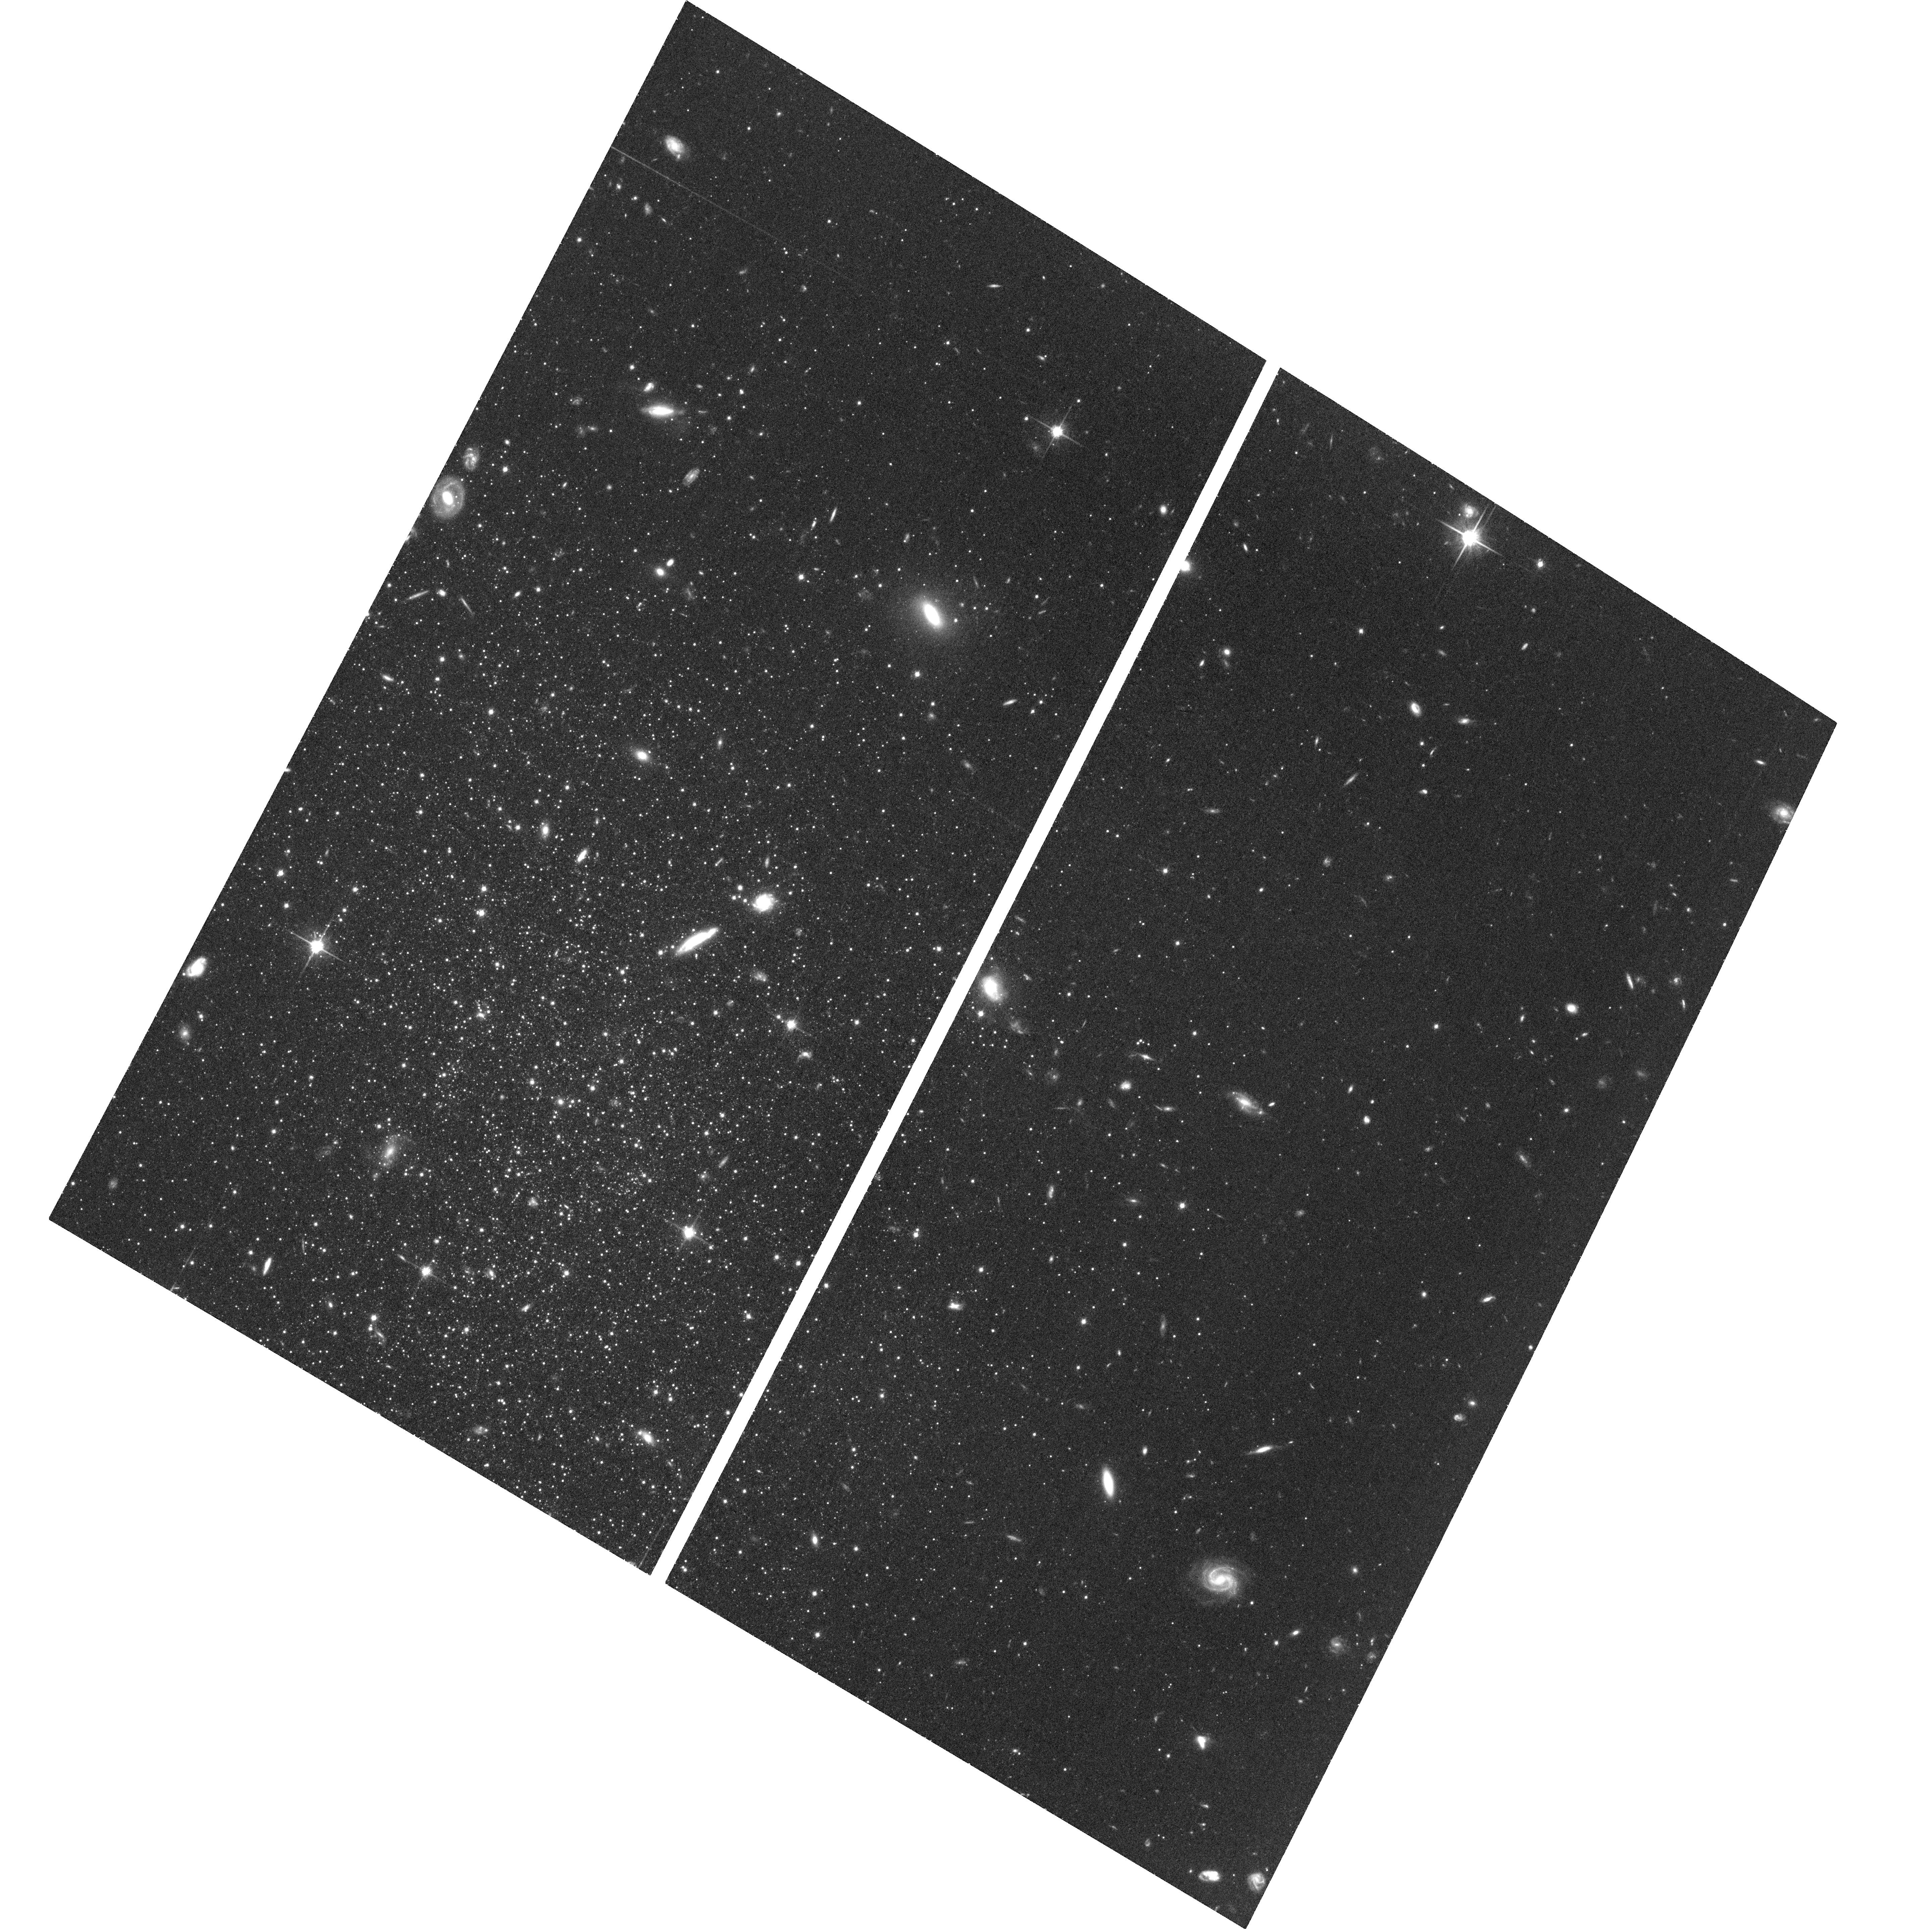
Target: PISCES-I
Instrument: ACS/WFC
Filter: F814W
Exposure: 1.4 h
Observation ID: hst_13738_02_acs_wfc_f814w_jcng02

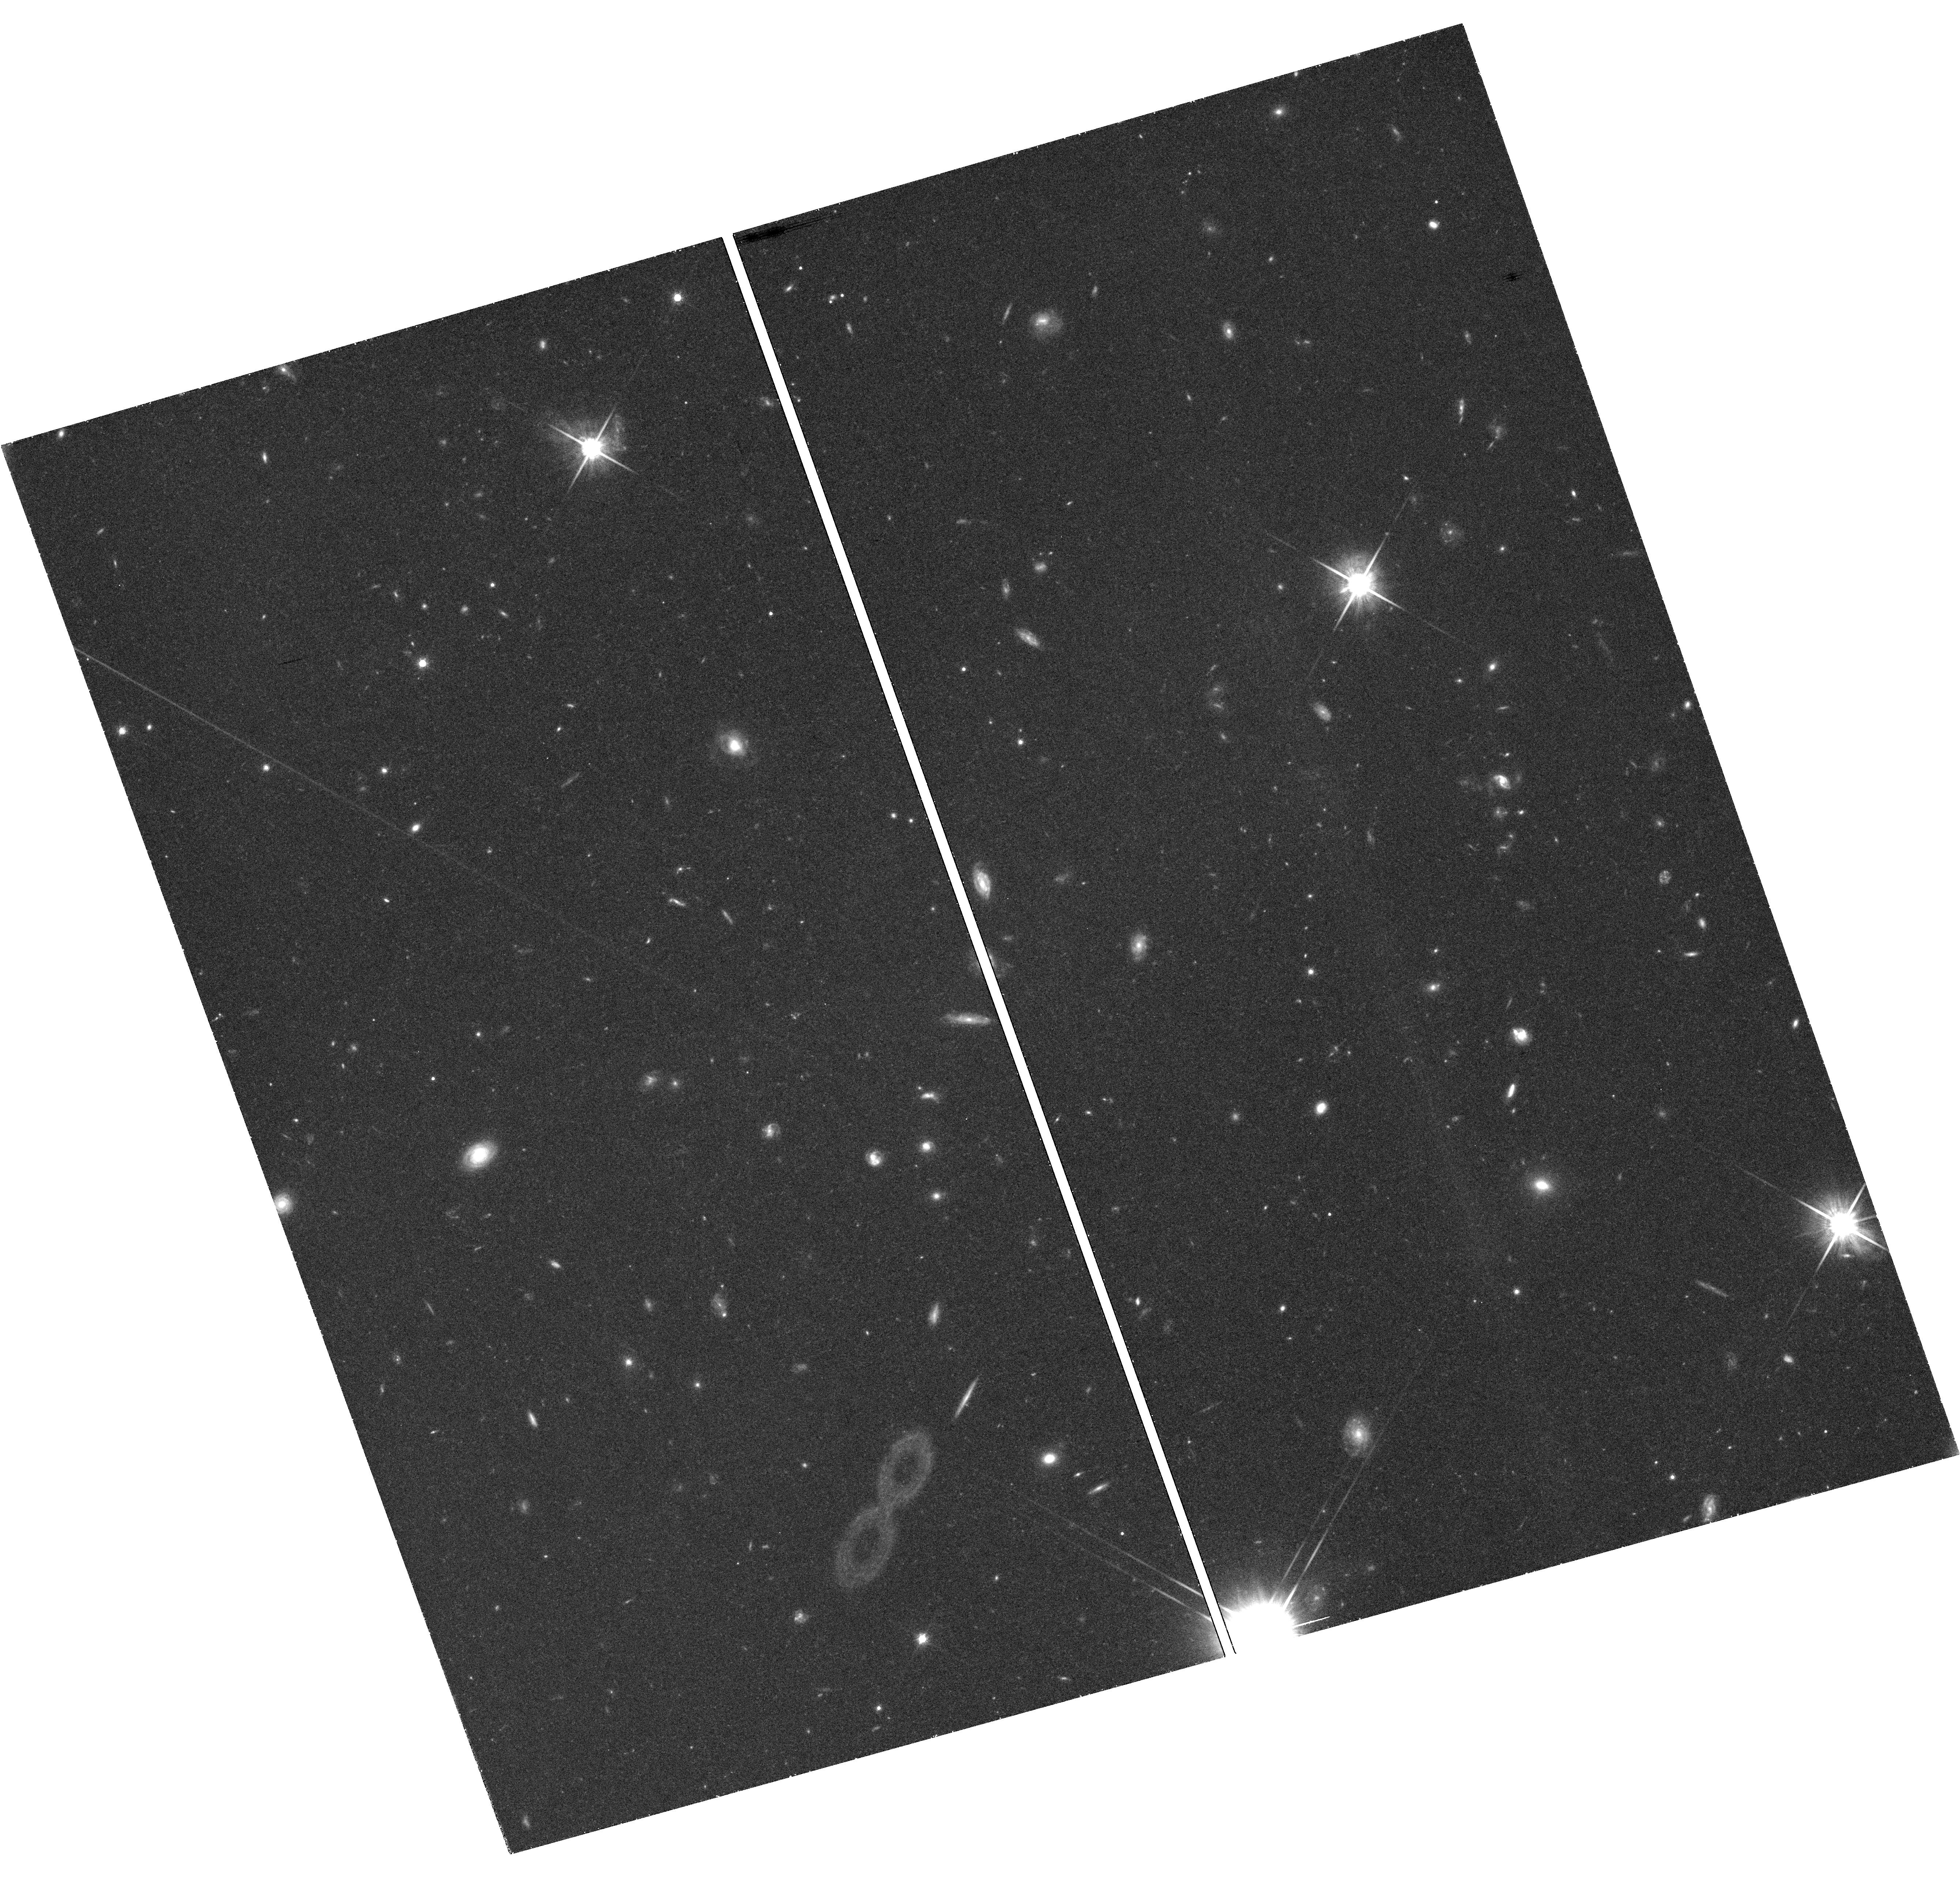
Target: field at RA 15.856°, Dec 21.916°
Instrument: WFC3/UVIS
Filter: F814W
Exposure: 1.5 h
Observation ID: hst_13738_03_wfc3_uvis_f814w_icng03

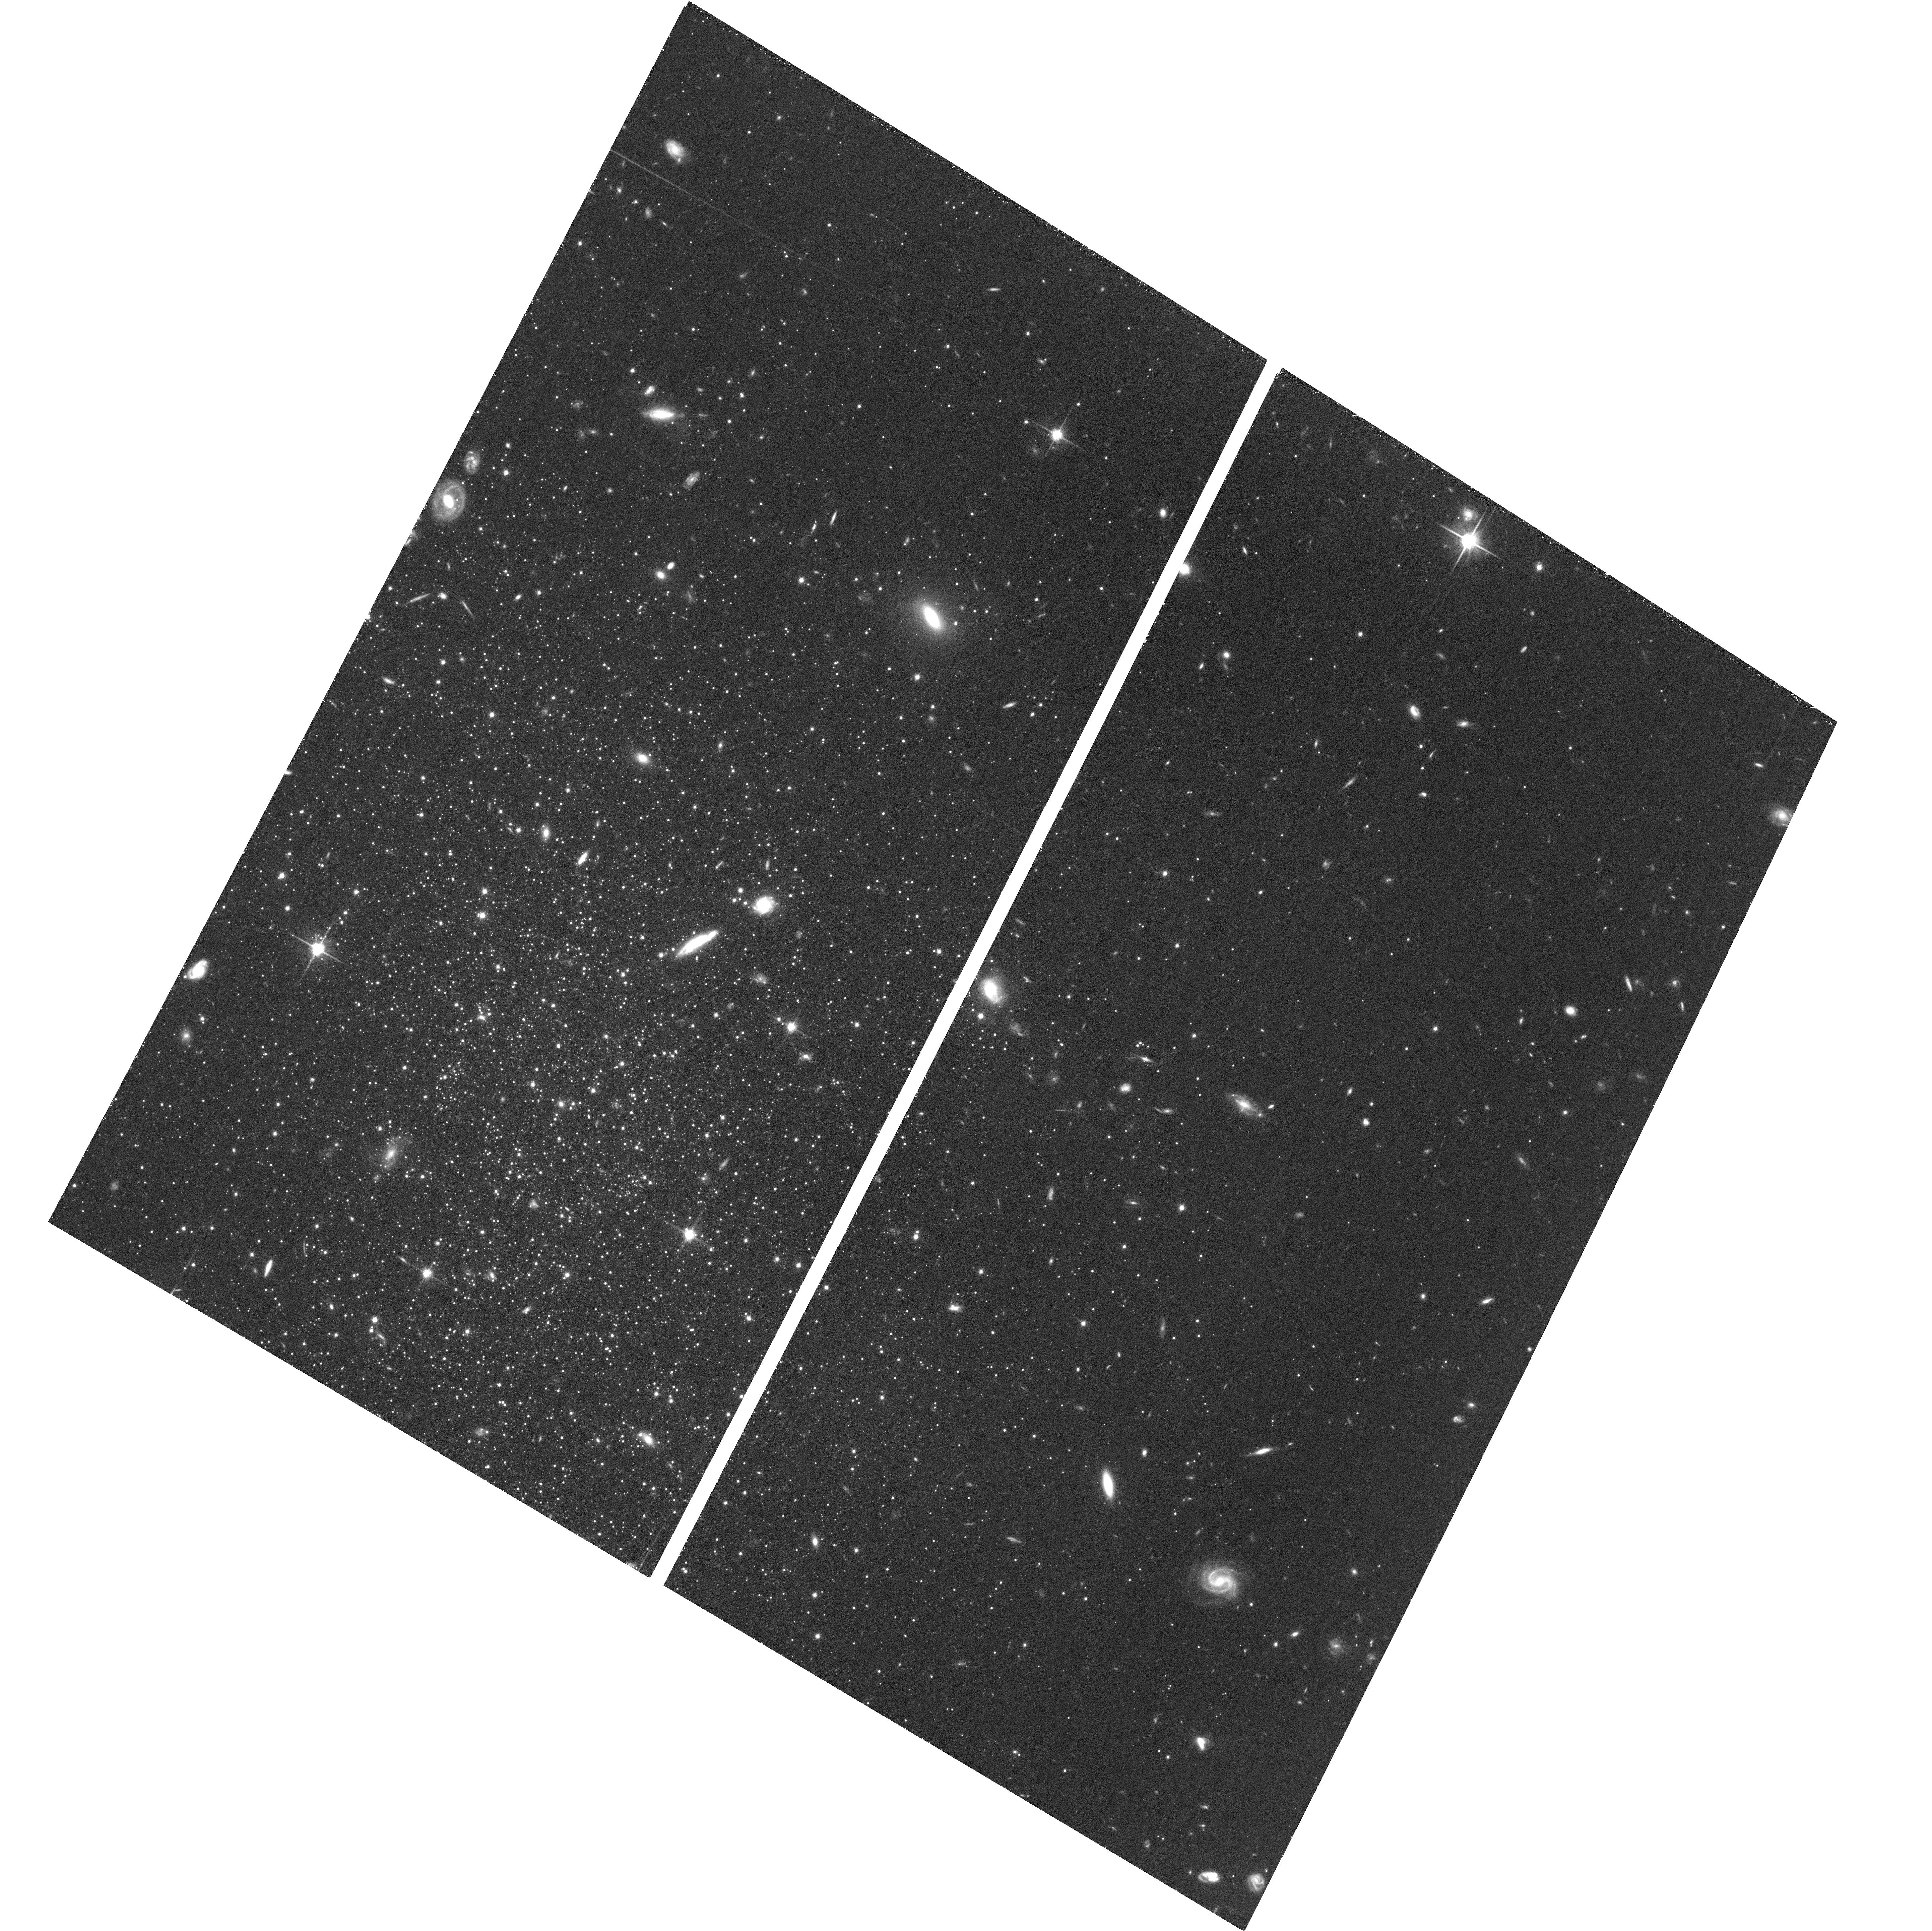
Target: PISCES-I
Instrument: ACS/WFC
Filter: F814W
Exposure: 1.4 h
Observation ID: hst_13738_06_acs_wfc_f814w_jcng06

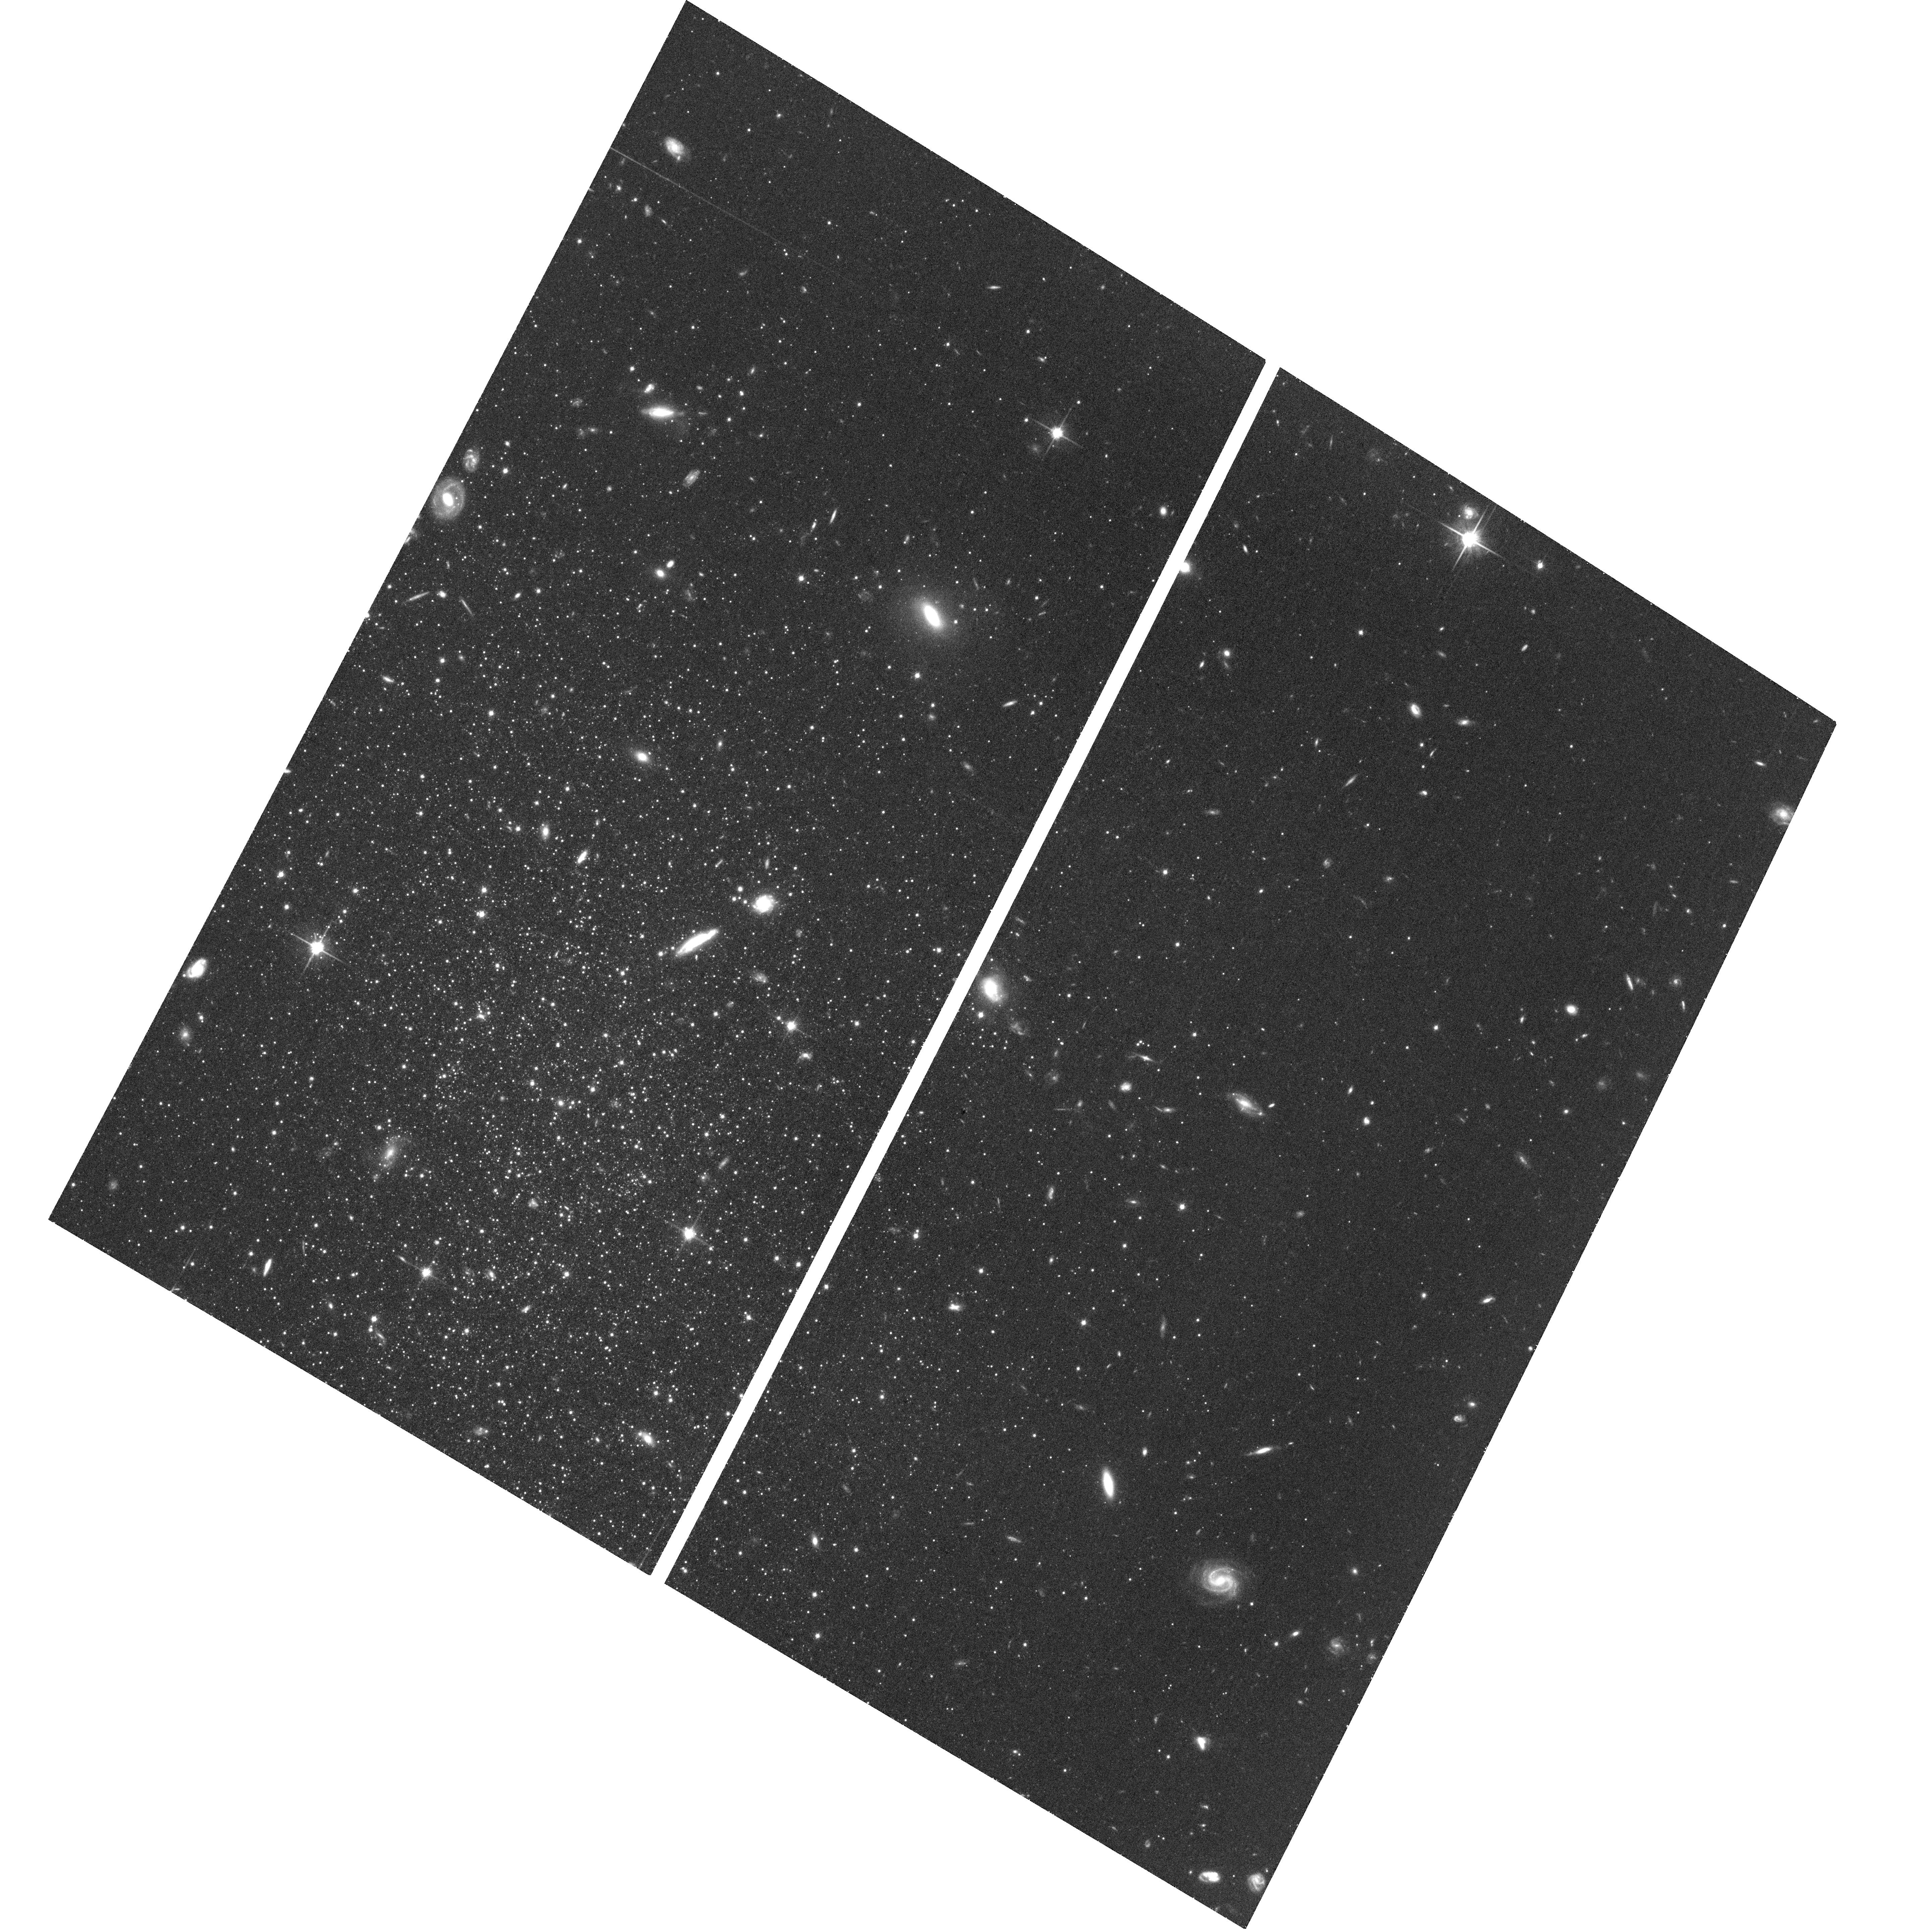
Target: PISCES-I
Instrument: ACS/WFC
Filter: F814W
Exposure: 1.4 h
Observation ID: hst_13738_04_acs_wfc_f814w_jcng04

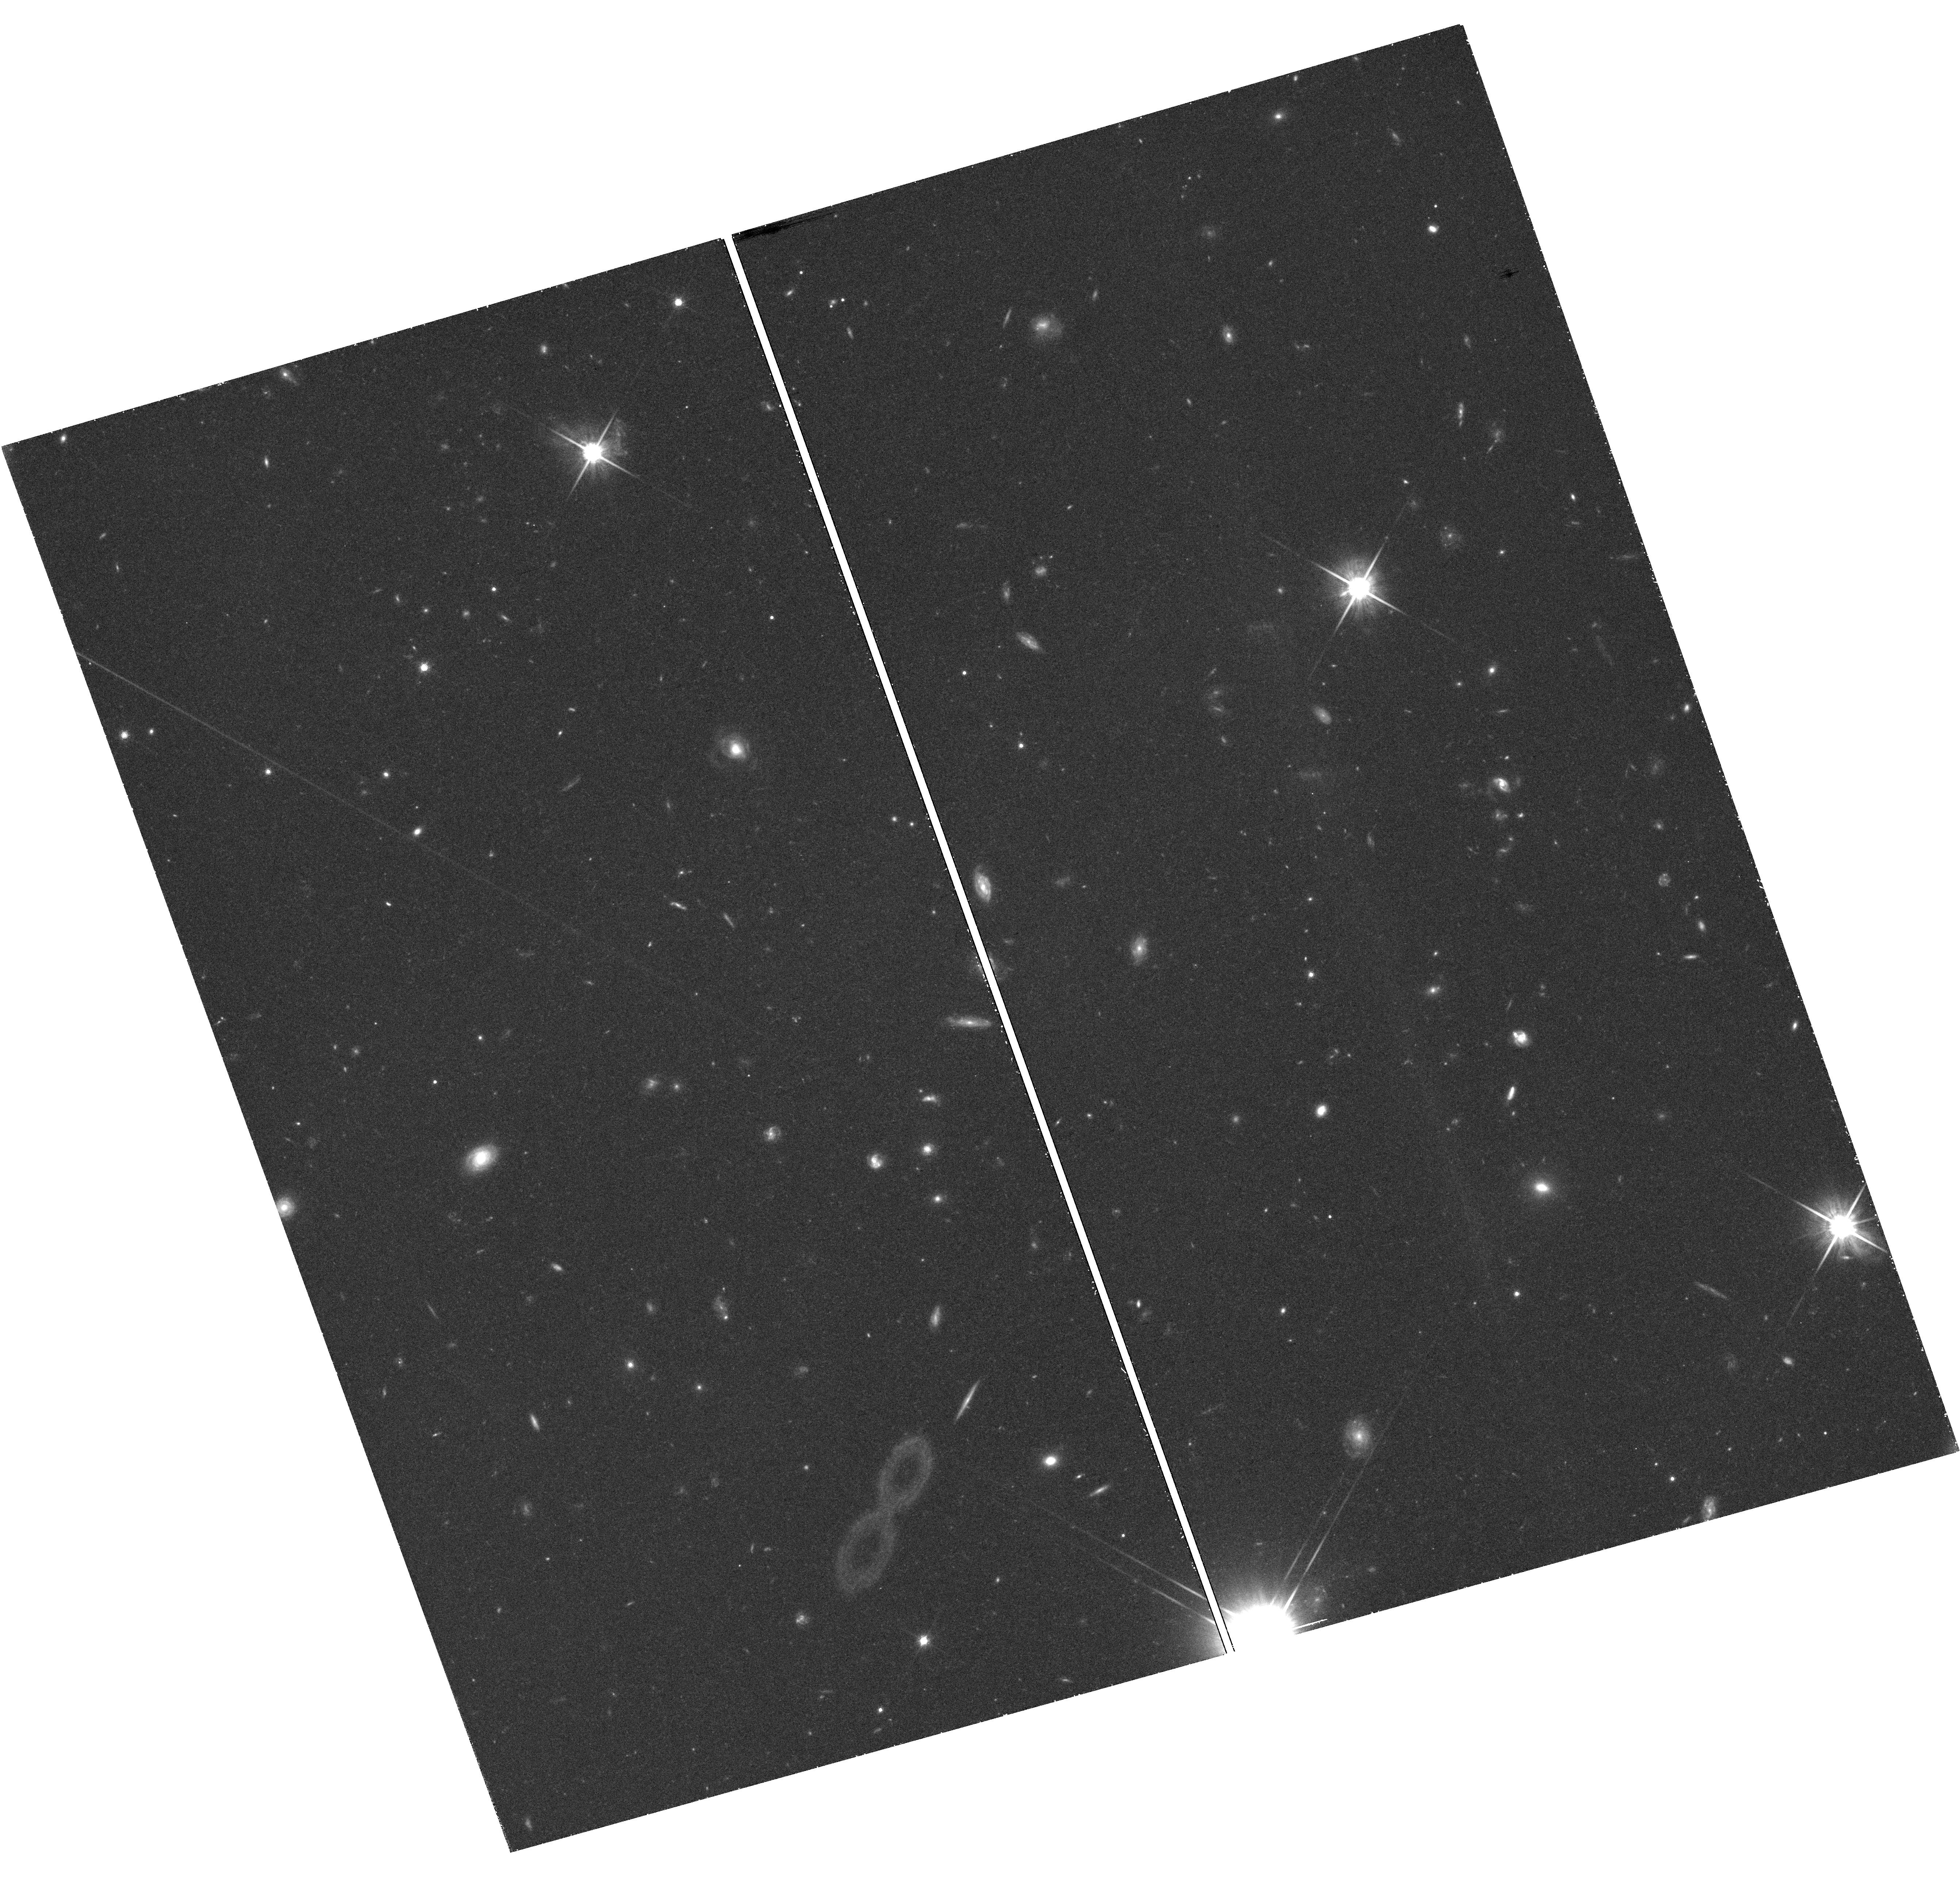
Target: field at RA 15.856°, Dec 21.917°
Instrument: WFC3/UVIS
Filter: F814W
Exposure: 1.5 h
Observation ID: hst_13738_05_wfc3_uvis_f814w_icng05

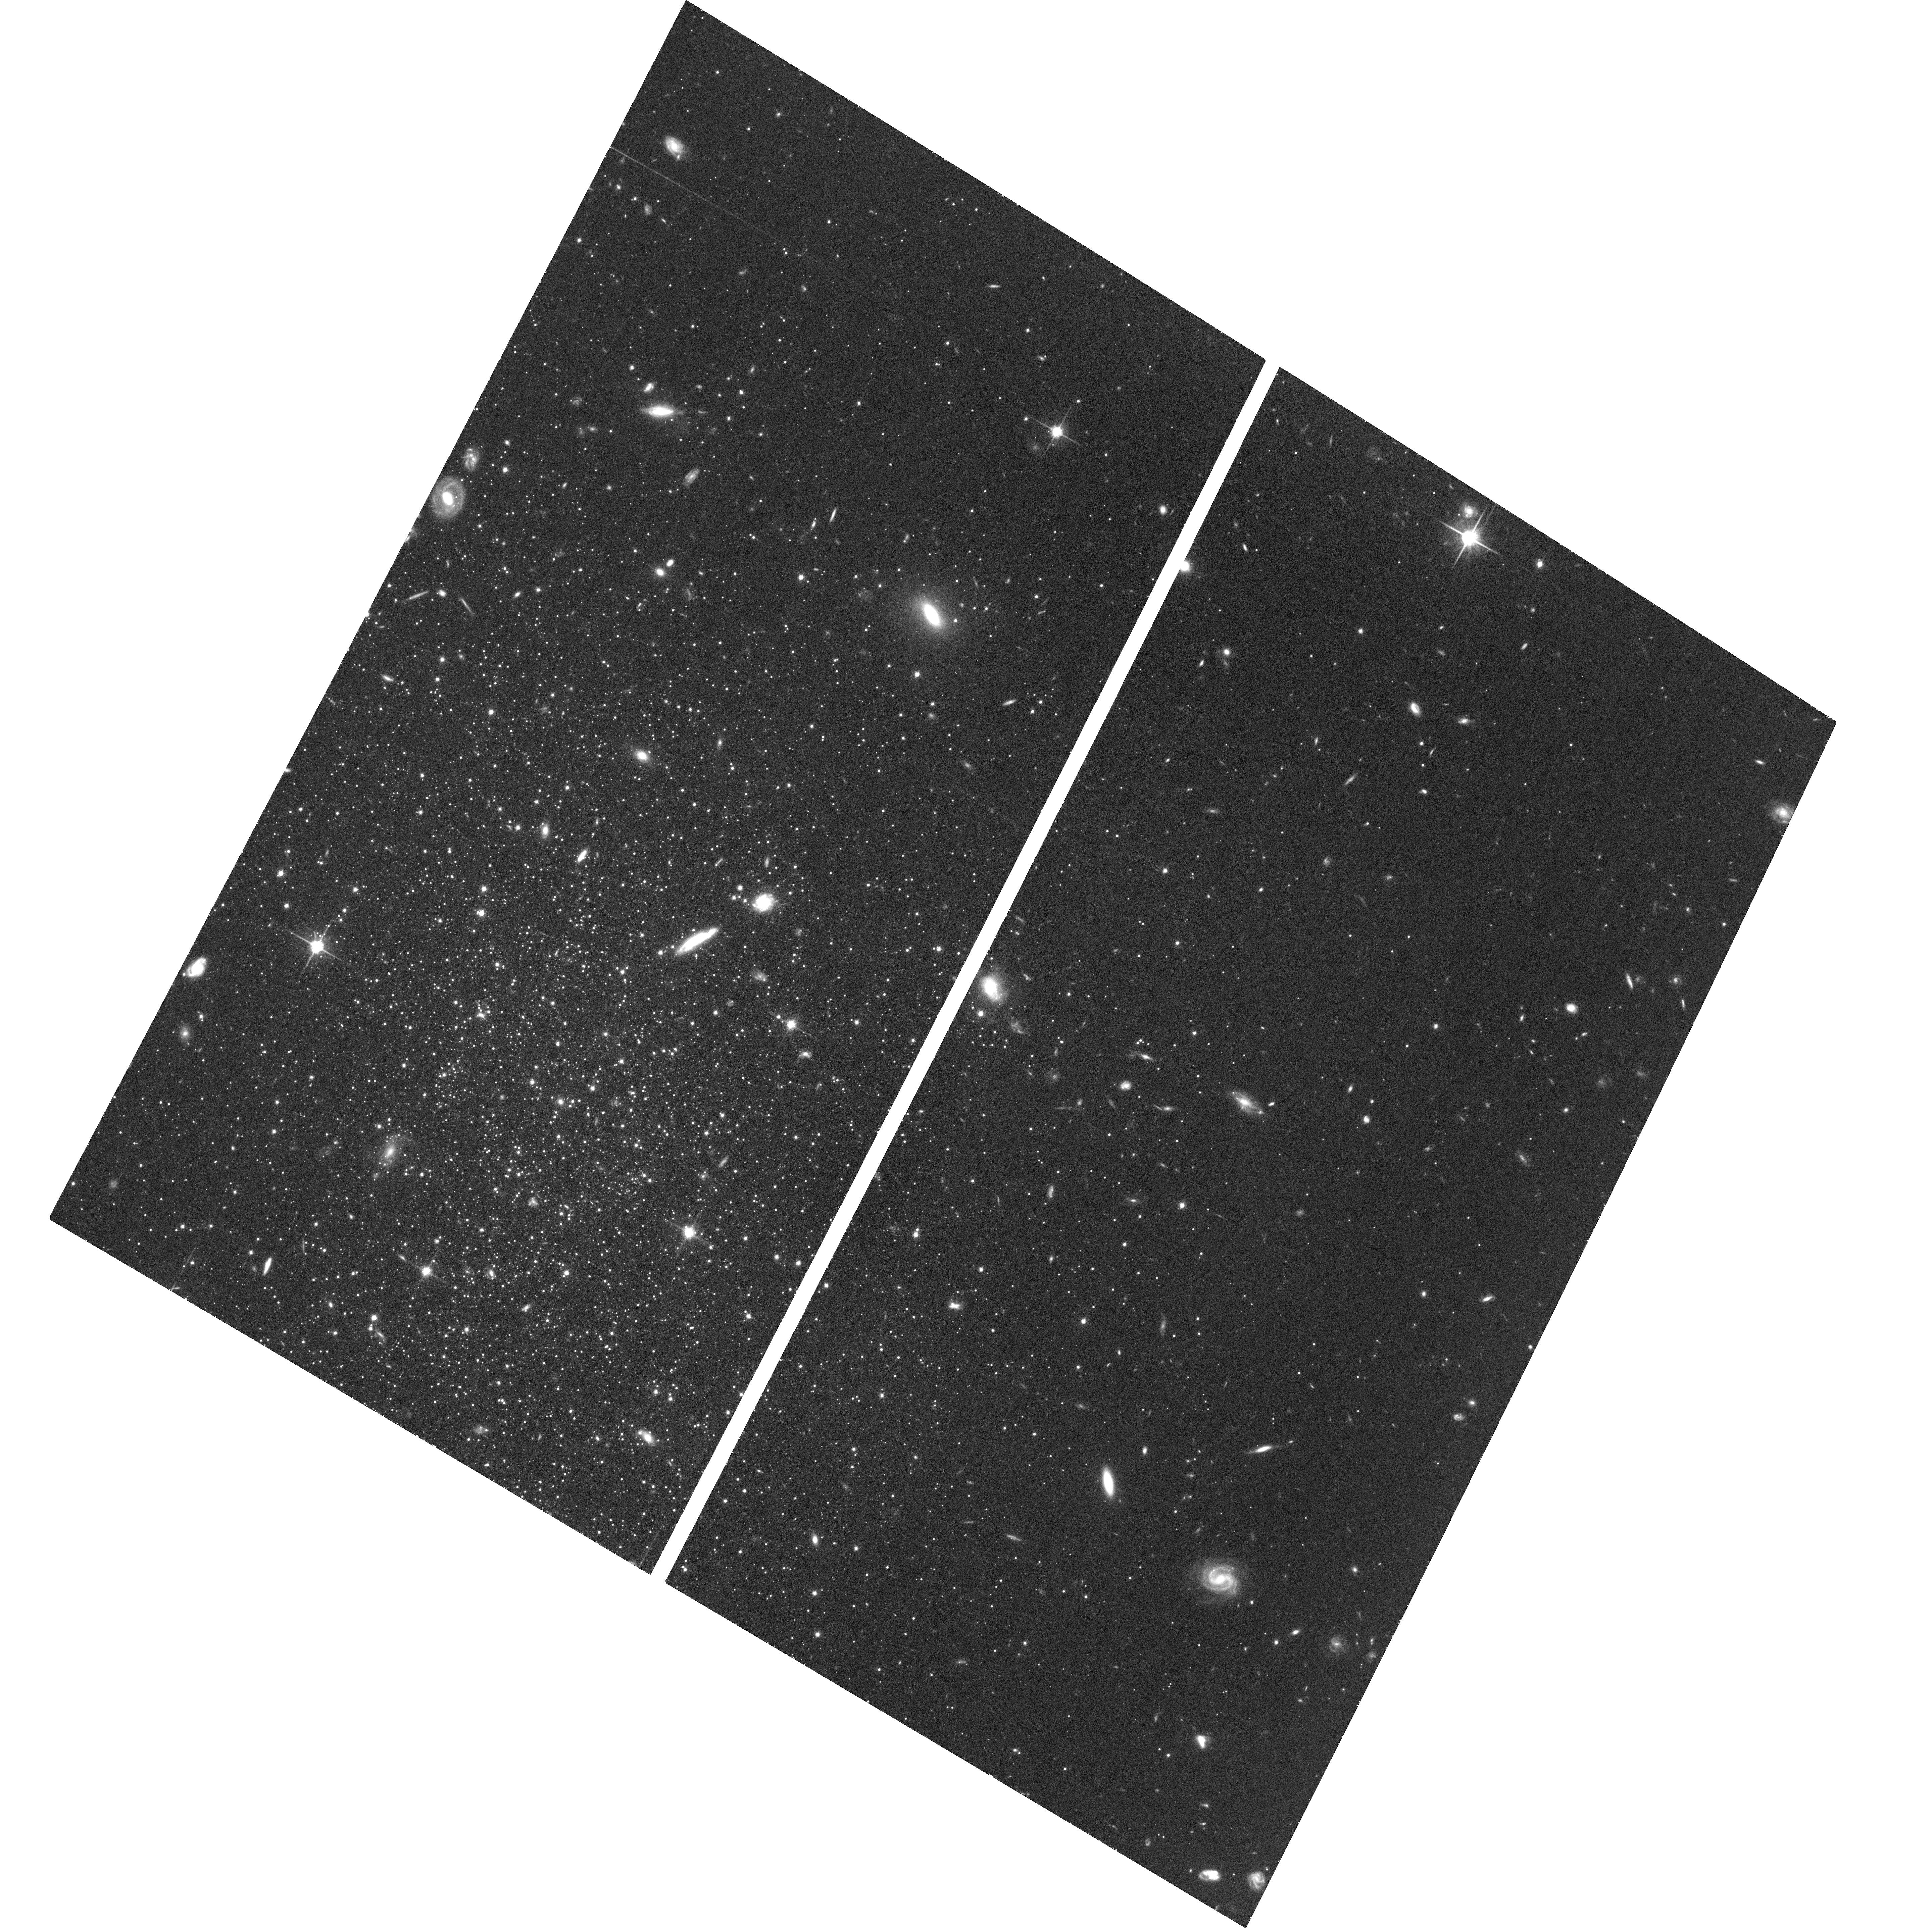
Target: PISCES-I
Instrument: ACS/WFC
Filter: F814W
Exposure: 1.4 h
Observation ID: hst_13738_01_acs_wfc_f814w_jcng01

The Proper Motion of M31 Vast Plane Galaxy LGS3 (PI: Shaya, Edward J.)

We propose to measure the proper motion of Local Group dwarf galaxy LGS-3 with a 10 year baseline provided by existing first epoch ACS imaging. An HST-determined proper motion can both constrain the mass of M31 to 20% and test whether LGS-3 is indeed a part of the recently discovered thin plane of M31 dwarf galaxies (Ibata et al., 2013). If it is, we will trace its orbit backwards in time to understand the origin of this plane; how it formed, how it persists, and why all of the blueshifted members are on one side of M31 and the redshifted members are on the other side. The long HST baseline and the fact that the field is extra rich in background galaxies that can define an excellent reference frame will allow a second epoch of deep images in the ACS to reach a proper motion error of about 7 - 8 microas/yr in each angular component. At the distance of LGS-3, Gaia is unlikely to detect any stars, making this a measurement that can only be made by HST. There are two important reasons to learn the 3-d velocity of this particular galaxy. The distance of LGS-3 from M31 is known to 2% accuracy, and modeling indicates that LGS 3 is falling nearly radially toward M31 with proper motion amplitude of ~60 microas/yr (Shaya & Tully, 2014). Therefore, a proper motion that refines this value can constrain the mass of M31 to 20% and through the Local Group timing argument, will also constrain the mass of the MW to 30%. LGS 3 happens to be in a recently discovered thin plane of dwarf galaxies. It is important to get the 3-d velocity of at least one of these to discriminate between different theories about the origin of such planes of galaxies or else to point to new possibilities.